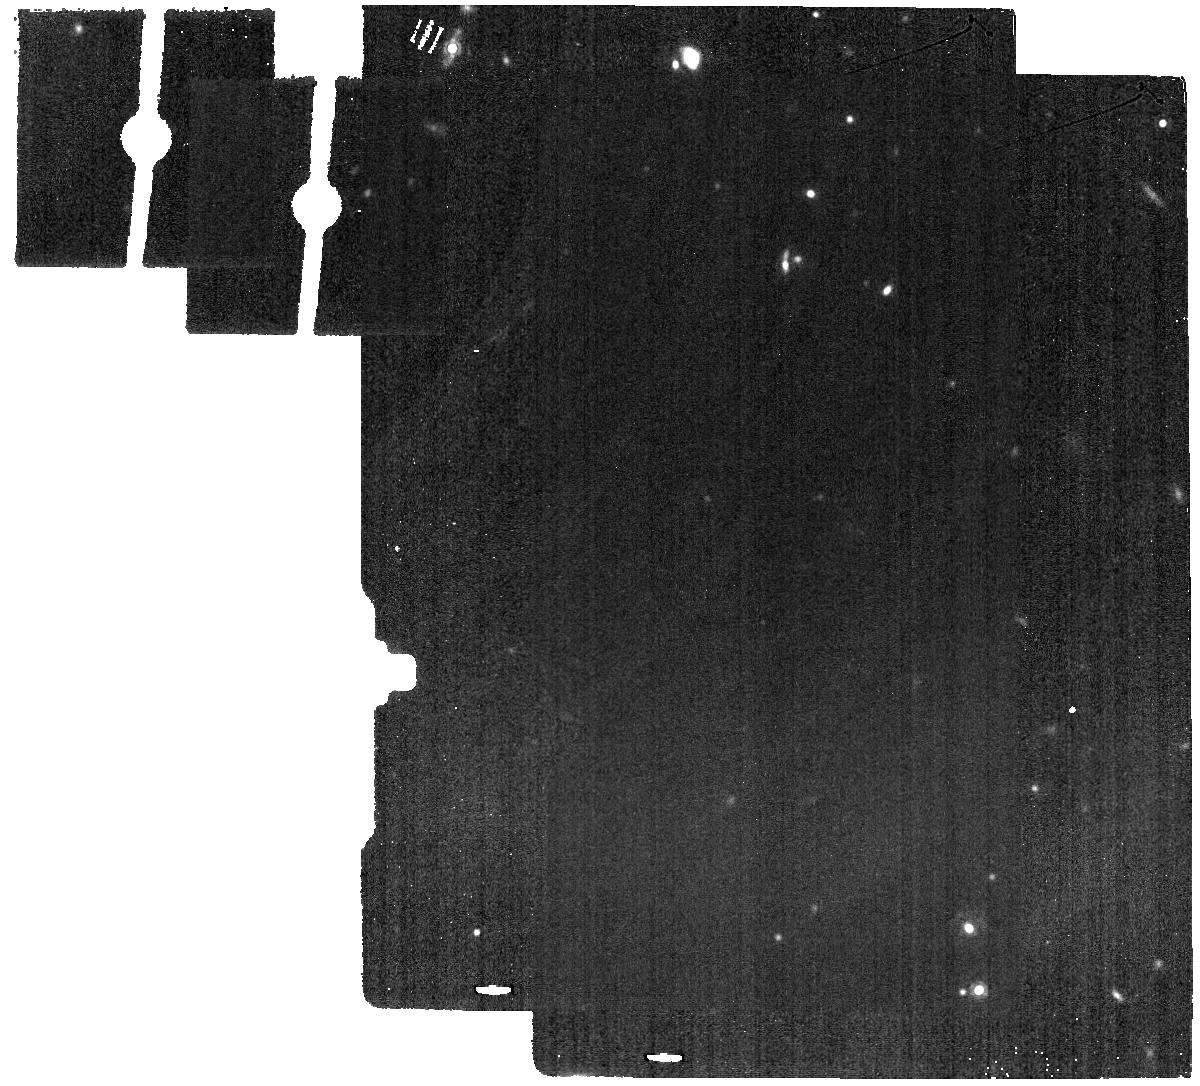
Target: ESO-005-G-004-BK. Instrument: MIRI. Filter: F1500W. Exposure: 11 min. Observation ID: jw07140-o018_t055_miri_f1500w

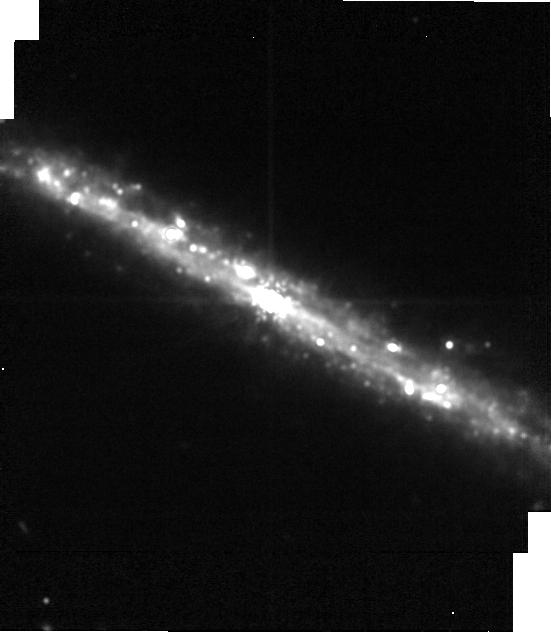
Target: ESO-005-G-004-image. Instrument: MIRI. Filter: F1500W. Exposure: 2 min. Observation ID: jw07140-o019_t069_miri_f1500w-brightsky

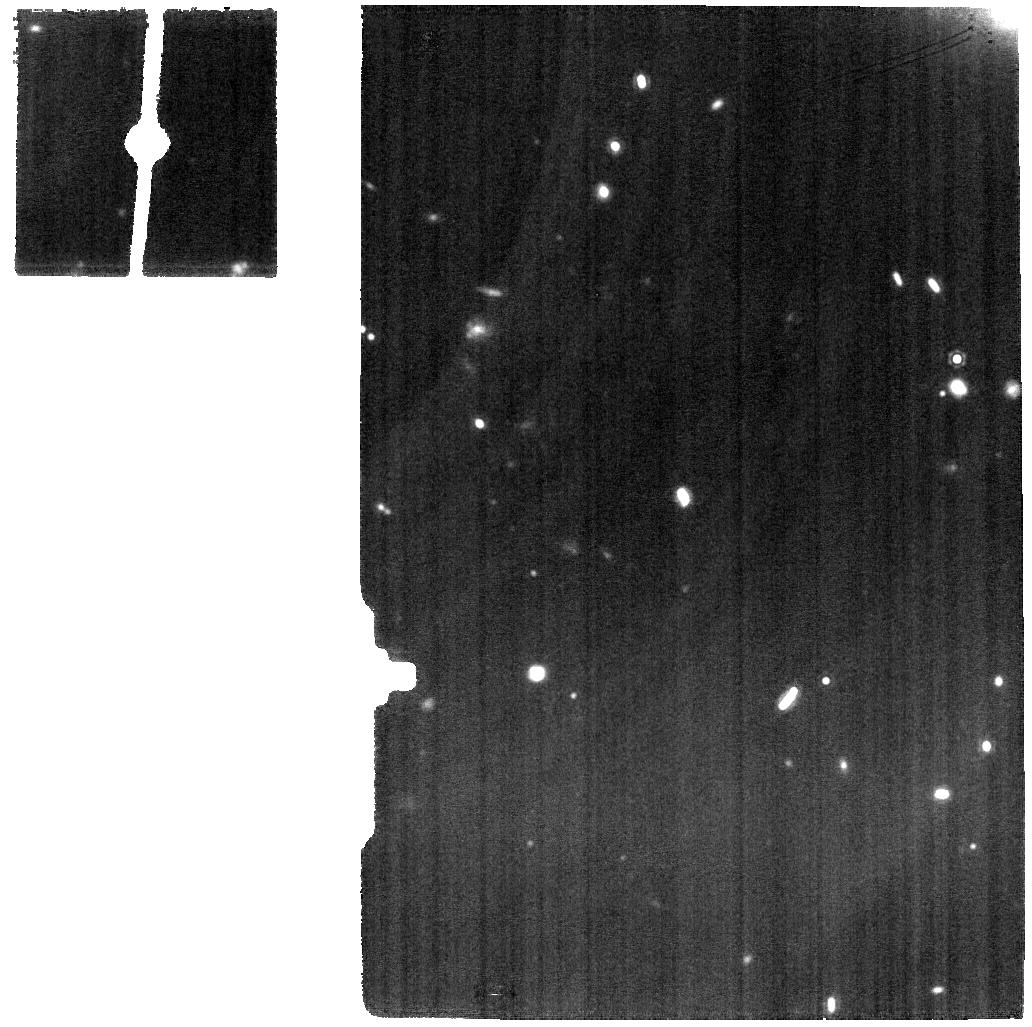
Target: ESO-005-G-004. Instrument: MIRI. Filter: F1500W. Exposure: 22 min. Observation ID: jw07140-o017_t005_miri_f1500w

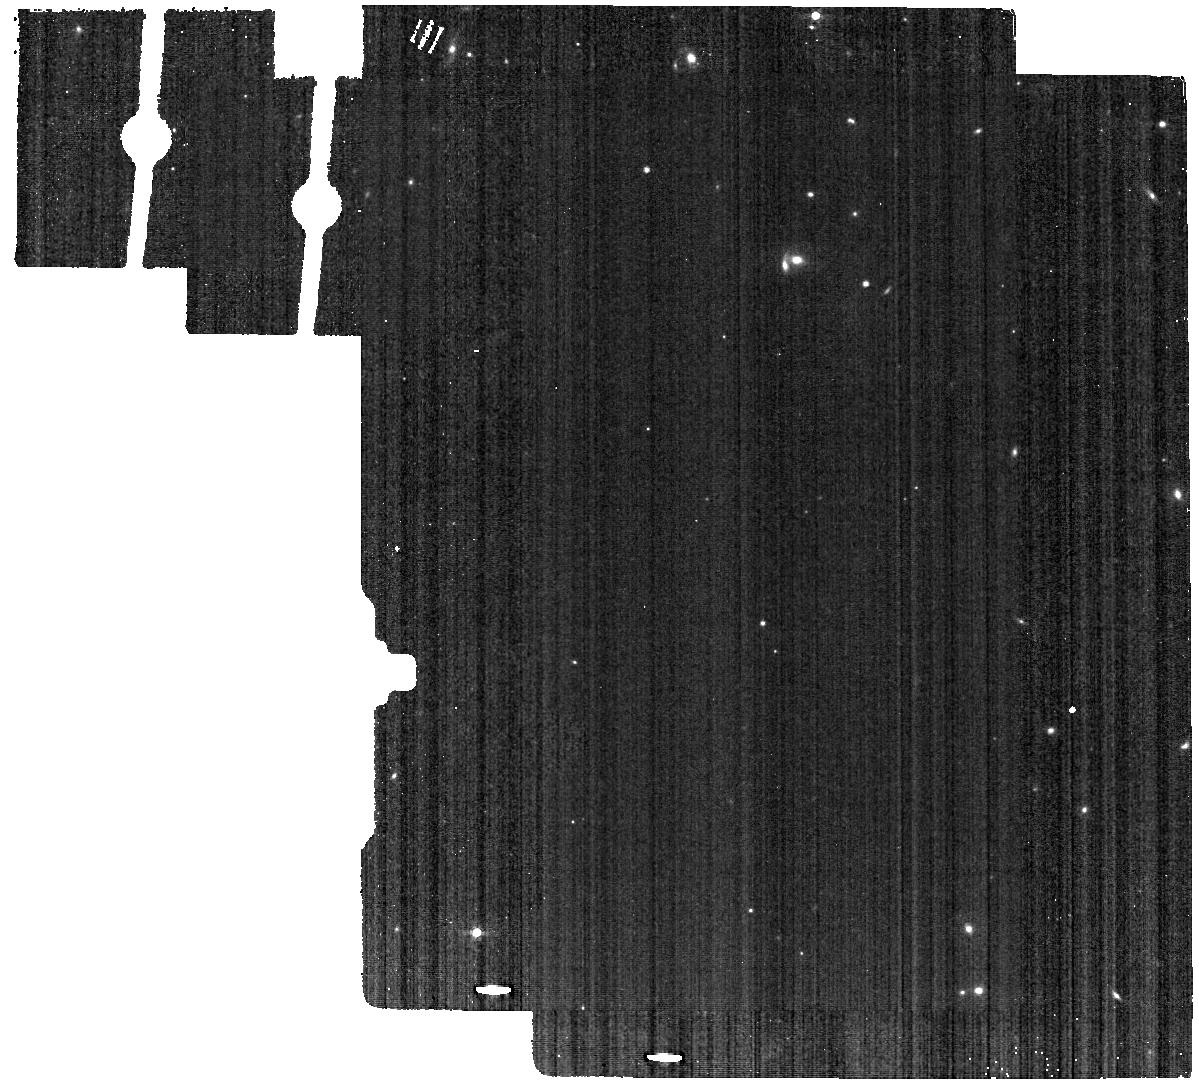
Target: ESO-005-G-004-BK. Instrument: MIRI. Filter: F560W. Exposure: 11 min. Observation ID: jw07140-o018_t055_miri_f560w

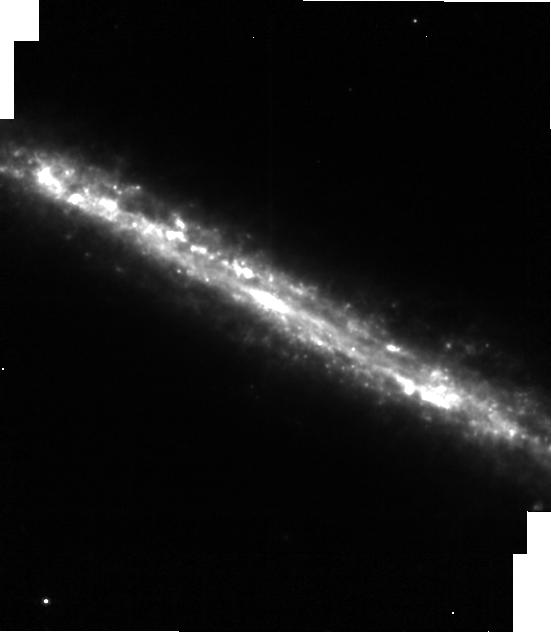
Target: ESO-005-G-004-image. Instrument: MIRI. Filter: F770W. Exposure: 2 min. Observation ID: jw07140-o019_t069_miri_f770w-brightsky

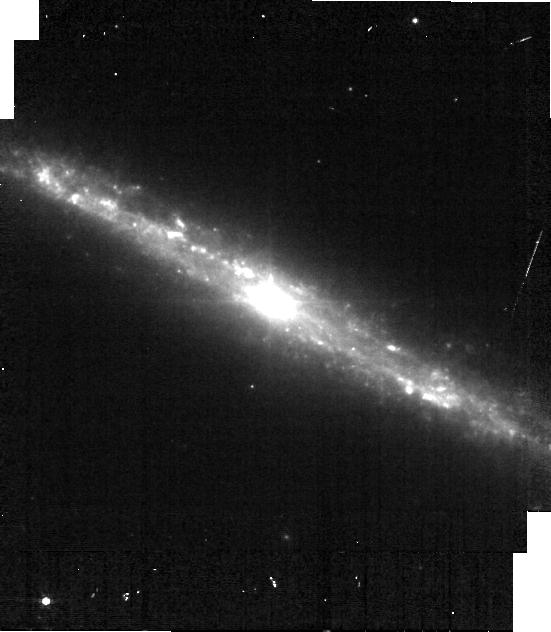
Target: ESO-005-G-004-image. Instrument: MIRI. Filter: F560W. Exposure: 5 min. Observation ID: jw07140-o019_t069_miri_f560w-brightsky

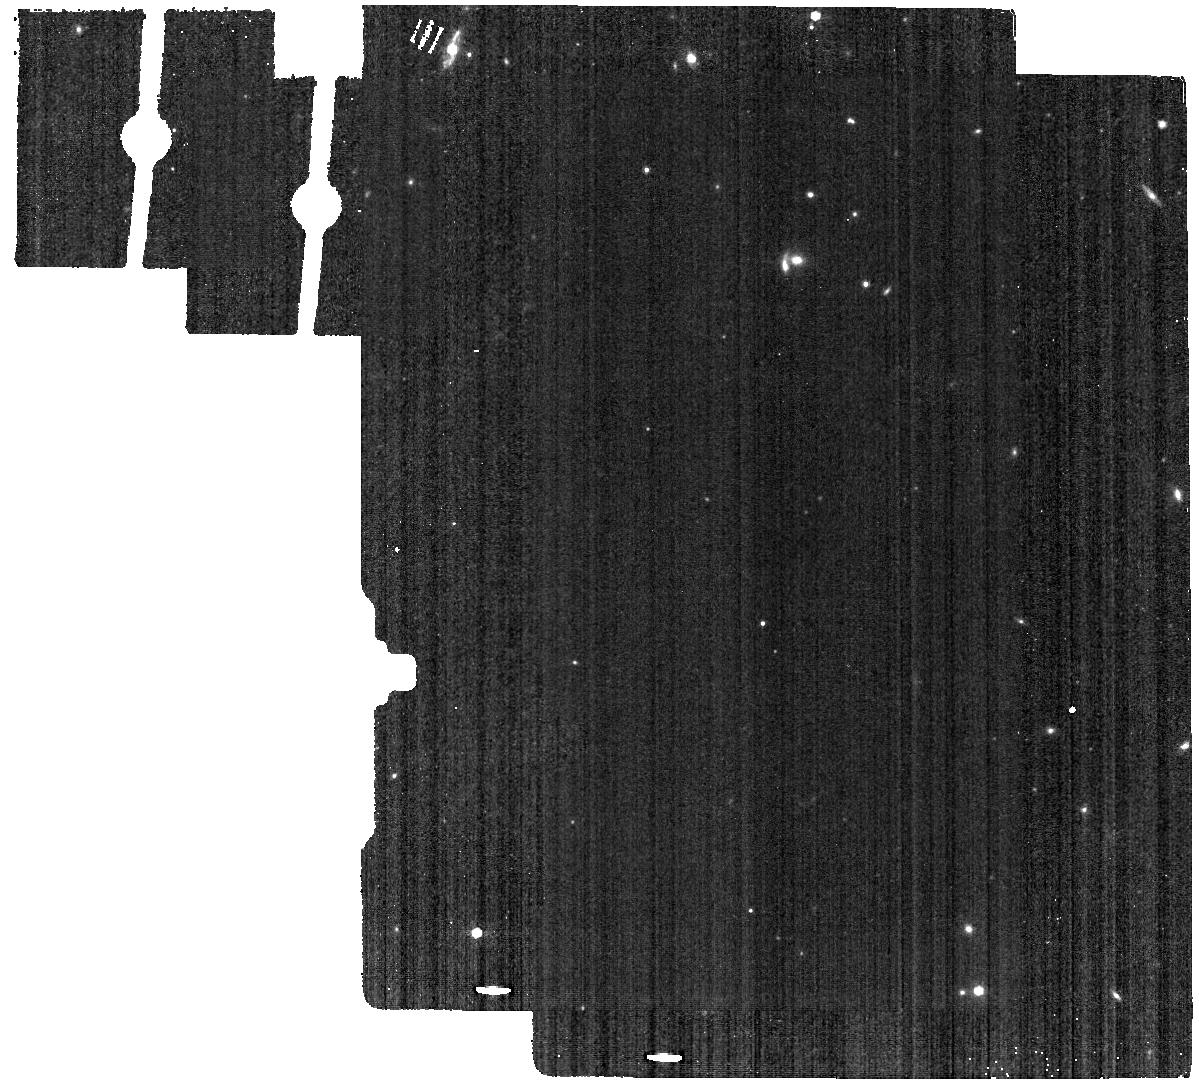
Target: ESO-005-G-004-BK. Instrument: MIRI. Filter: F770W. Exposure: 11 min. Observation ID: jw07140-o018_t055_miri_f770w

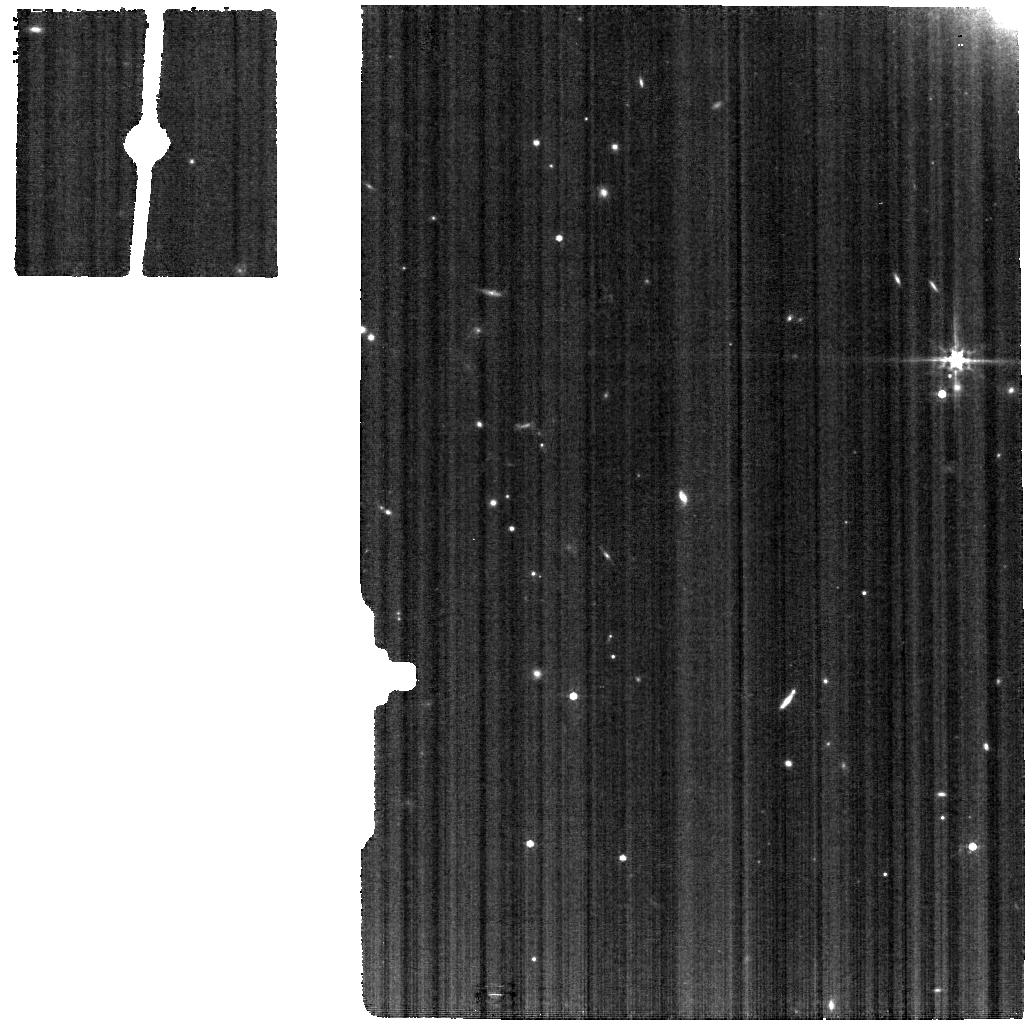
Target: ESO-005-G-004. Instrument: MIRI. Filter: F560W. Exposure: 22 min. Observation ID: jw07140-o017_t005_miri_f560w

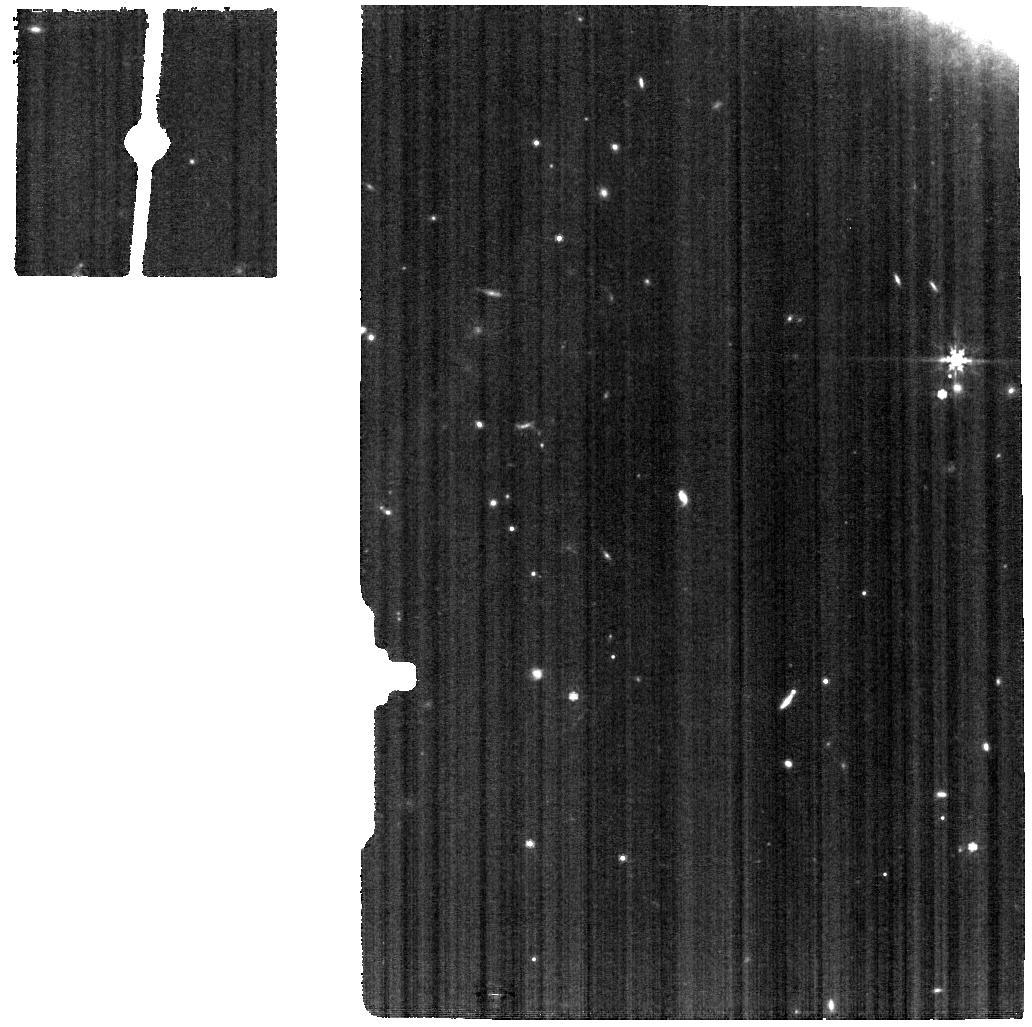
Target: ESO-005-G-004. Instrument: MIRI. Filter: F770W. Exposure: 22 min. Observation ID: jw07140-o017_t005_miri_f770w

A JWST Survey of Compton Thick AGN (PI: Armus, Lee)

An obscured phase in the accretion history of supermassive black holes (SMBHs) is widely thought to represent a key step in the co-evolution of Active Galactic Nuclei (AGN) and their host galaxies. While models of the Cosmic X-ray Background have shown that the most obscured, Compton-thick (CT) AGN (those with N(H) >1E24 cm^-2) are expected to comprise up to 50% of the AGN population, they are extremely hard to detect and identify. Most of the CT AGN we know at low redshift are located within 100 Mpc, and we still lack a clear understanding of the properties of their circumnuclear material, star formation, and the impact of AGN feedback on the host galaxy. We propose here to obtain JWST/MIRI observations of 13 nearby, hard X-ray selected CT AGN to obtain resolved mid-infrared spectra and images of their circumnuclear, multi-phase ISM. By studying this sample with MIRI and applying the suite of powerful mid-infrared diagnostics to these elusive galaxies, we can simultaneously measure the SMBH accretion rates, star formation rates, warm molecular gas masses and temperatures and map the excitation and dynamics of the ionized atomic gas on scales of < 100pc for the first time. These data will also allow us to measure the spatially resolved properties of the dust in absorption and emission, providing the first detailed infrared maps of the obscuring material around CT AGN. Our proposed survey will advance our understanding of this critical phase of SMBH growth, be invaluable for understanding high-redshift obscured AGN discovered with JWST, and set the stage for large area surveys to be done in the coming decade with the next generation of X-ray and Far-Infrared probes.